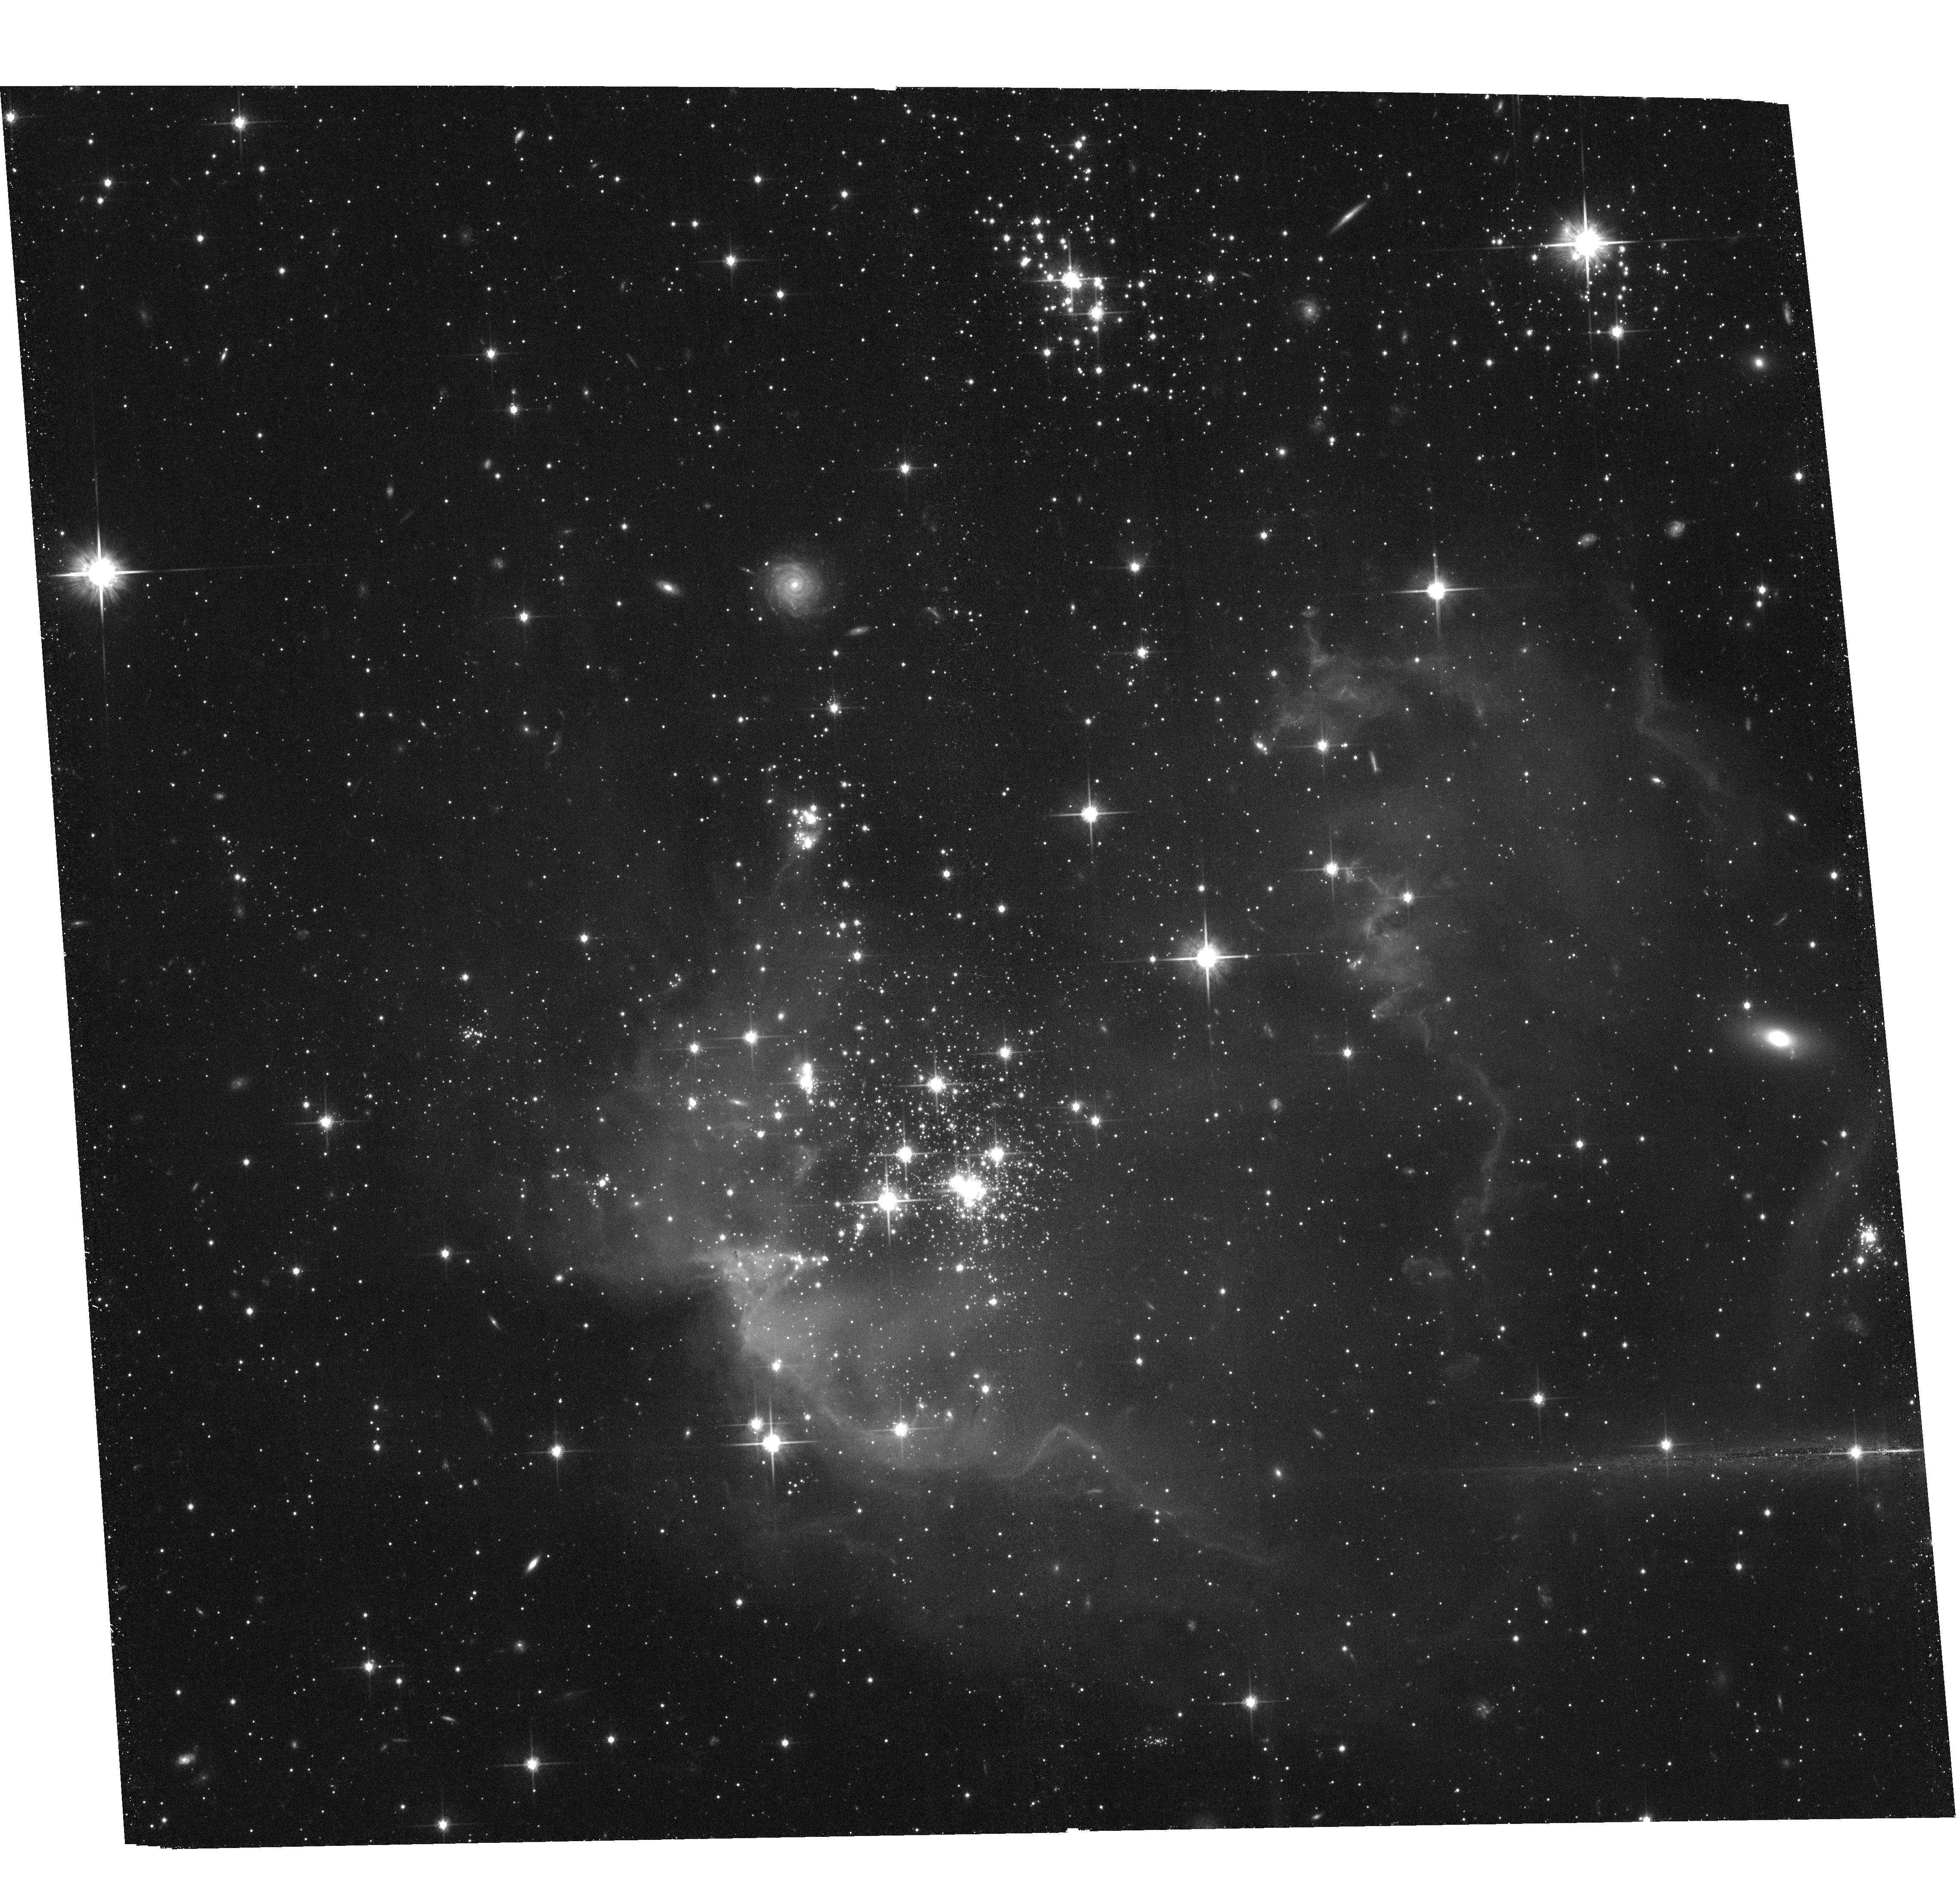
Target: NGC602. Instrument: ACS/WFC. Filter: F814W. Exposure: 36 min. Observation ID: hst_15354_01_acs_wfc_f814w_jdi601

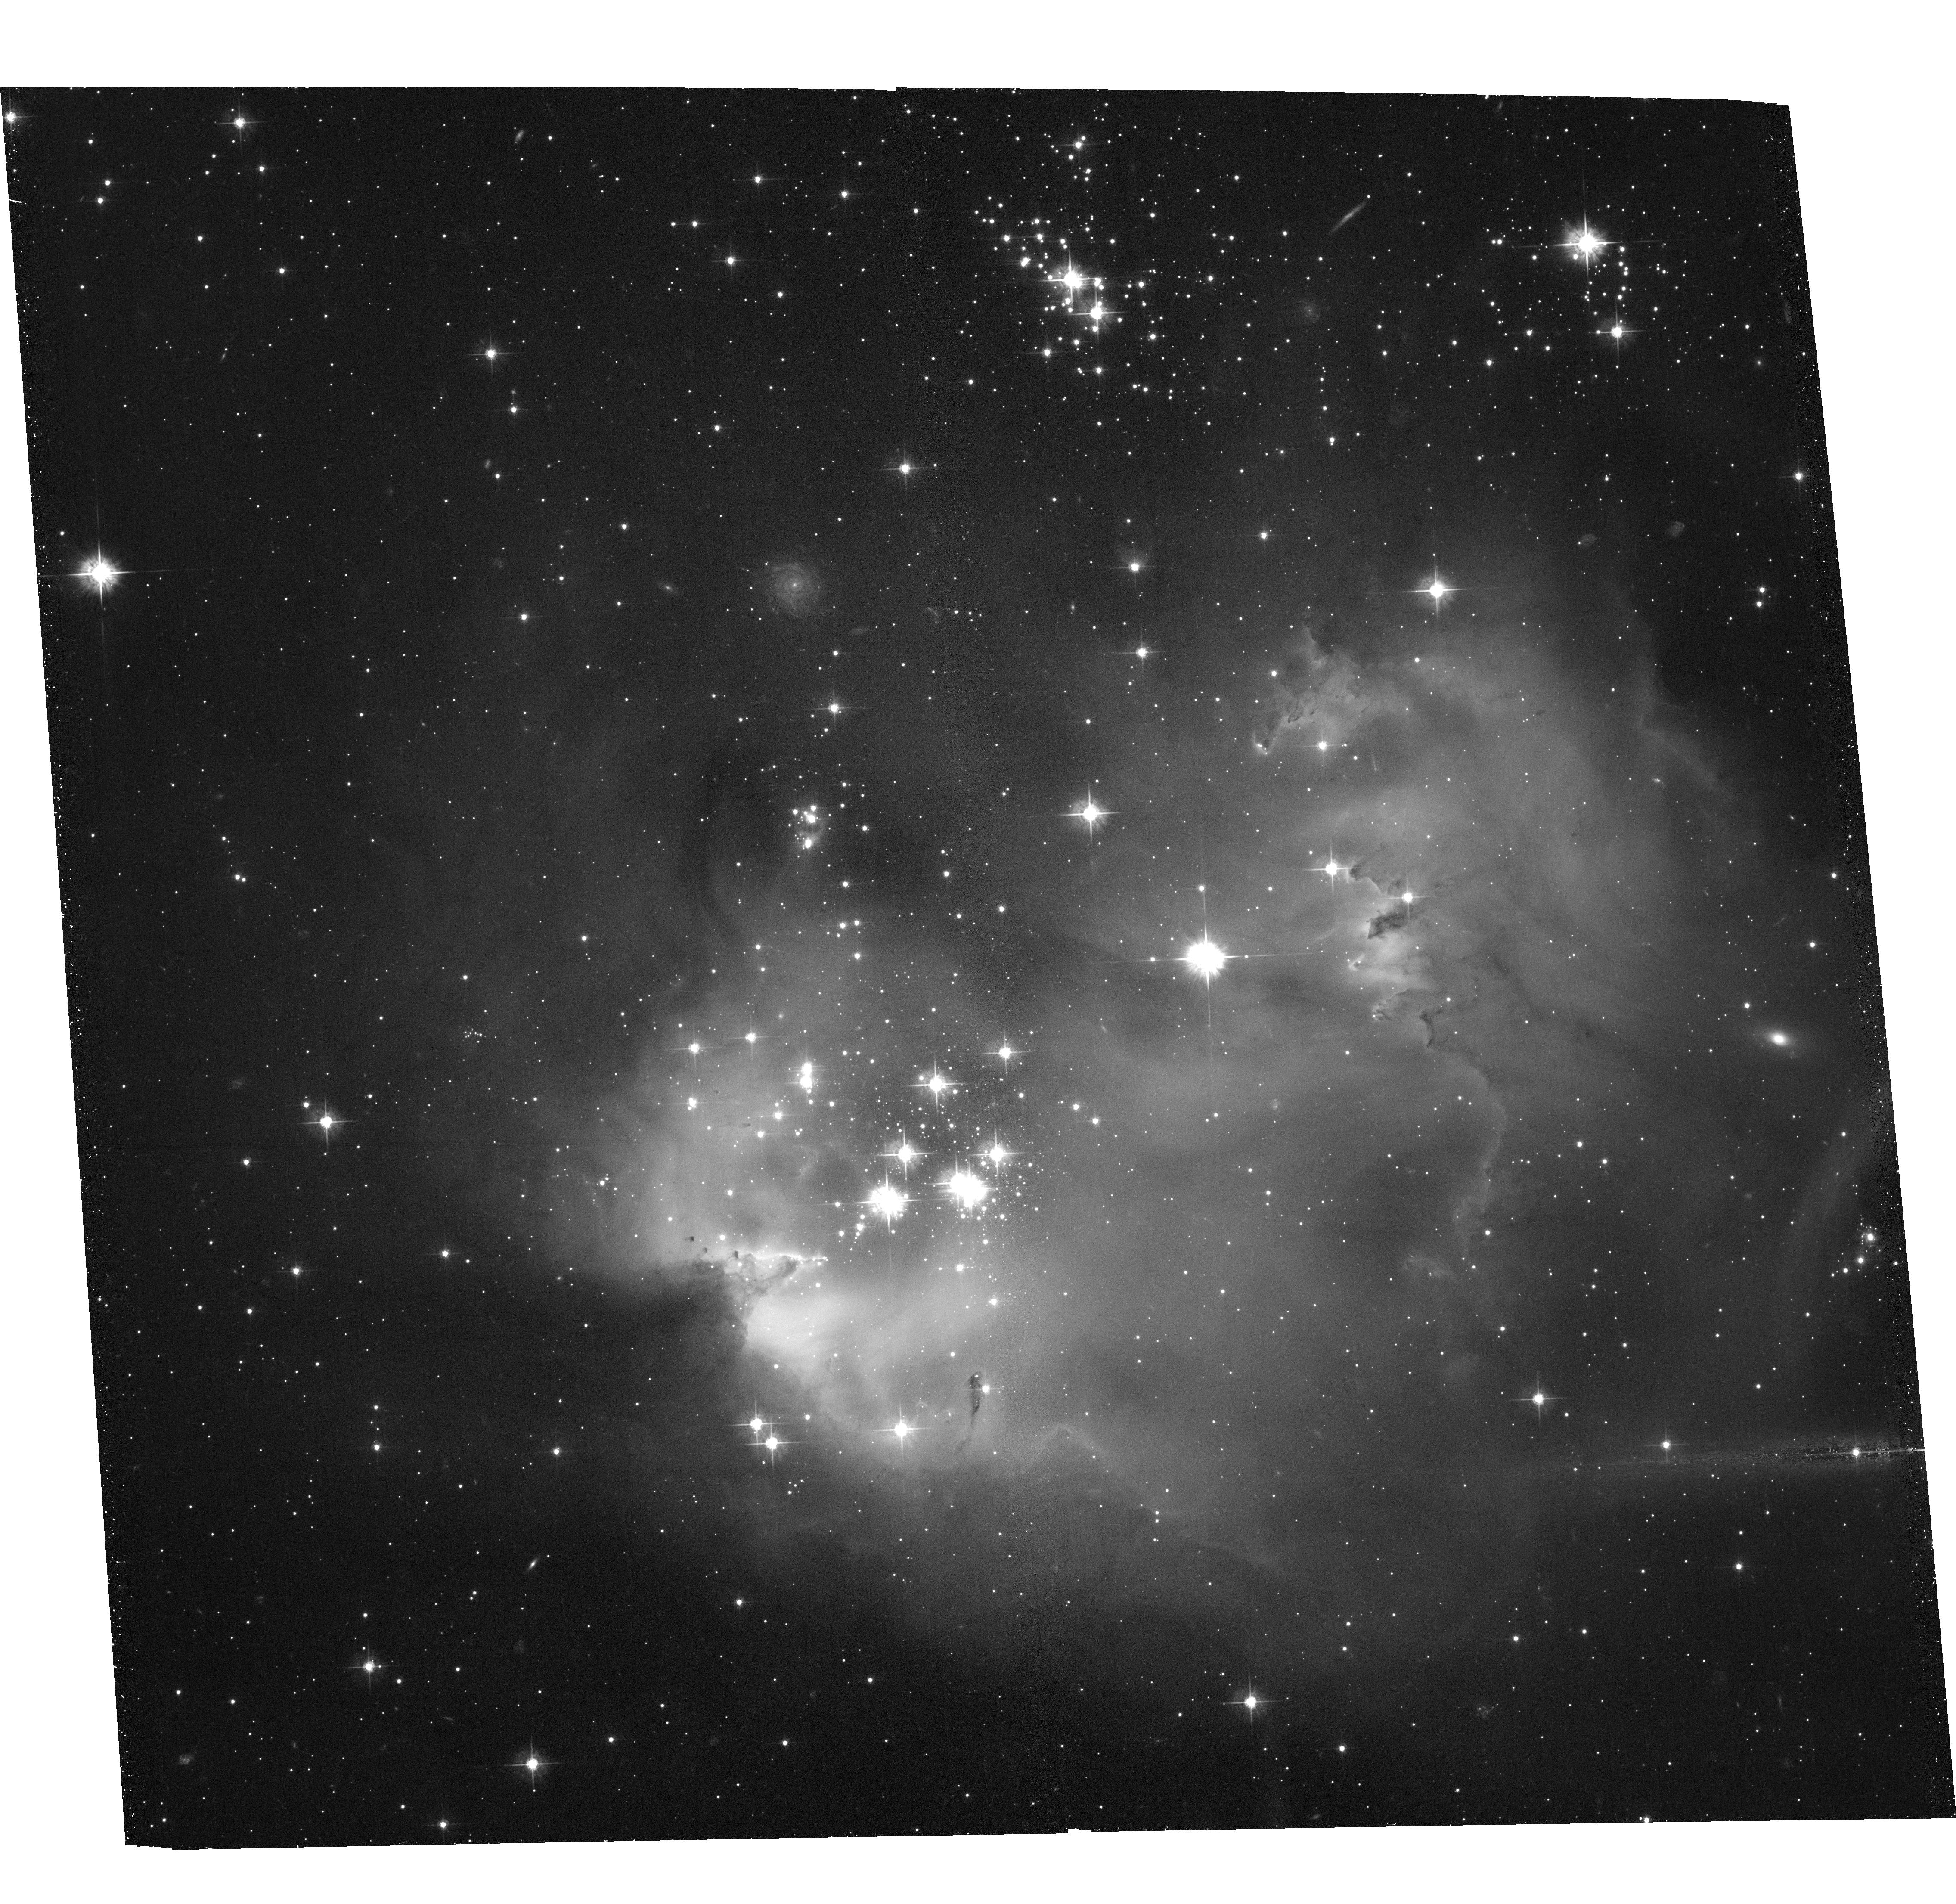
Target: NGC602. Instrument: ACS/WFC. Filter: F555W. Exposure: 36 min. Observation ID: hst_15354_01_acs_wfc_f555w_jdi601

The fate of NGC602, an intense region of star-formation in the Wing of the SMC (PI: Sabbi, Elena)

This is a small 2 orbit proposal designed to measure the internal dynamics of NGC602, a small region of intense star formation in the Wing of the SMC, with a low gas and dust density that has been often considered an unfavorable place for star formation. Small regions of massive star formation are important to study for our understanding of the process of star and cluster formation, the ionization of the interstellar medium, and the injection of energy and momentum into their host galaxy. By combining our new observations with archival ACS/WFC data acquired in July 2004, we will be able to measure the relative proper motions of the NGC602 sub-structures better than 2.3 km/s and investigate the nature of the apparently isolated massive stars found around NGC602. This study will provide unique observational data to characterize the early phase of cluster evolution and test cluster formation theories. It will also address significant open issues in star formation, cluster dynamics and the origin of isolated supernovae and GRBs.